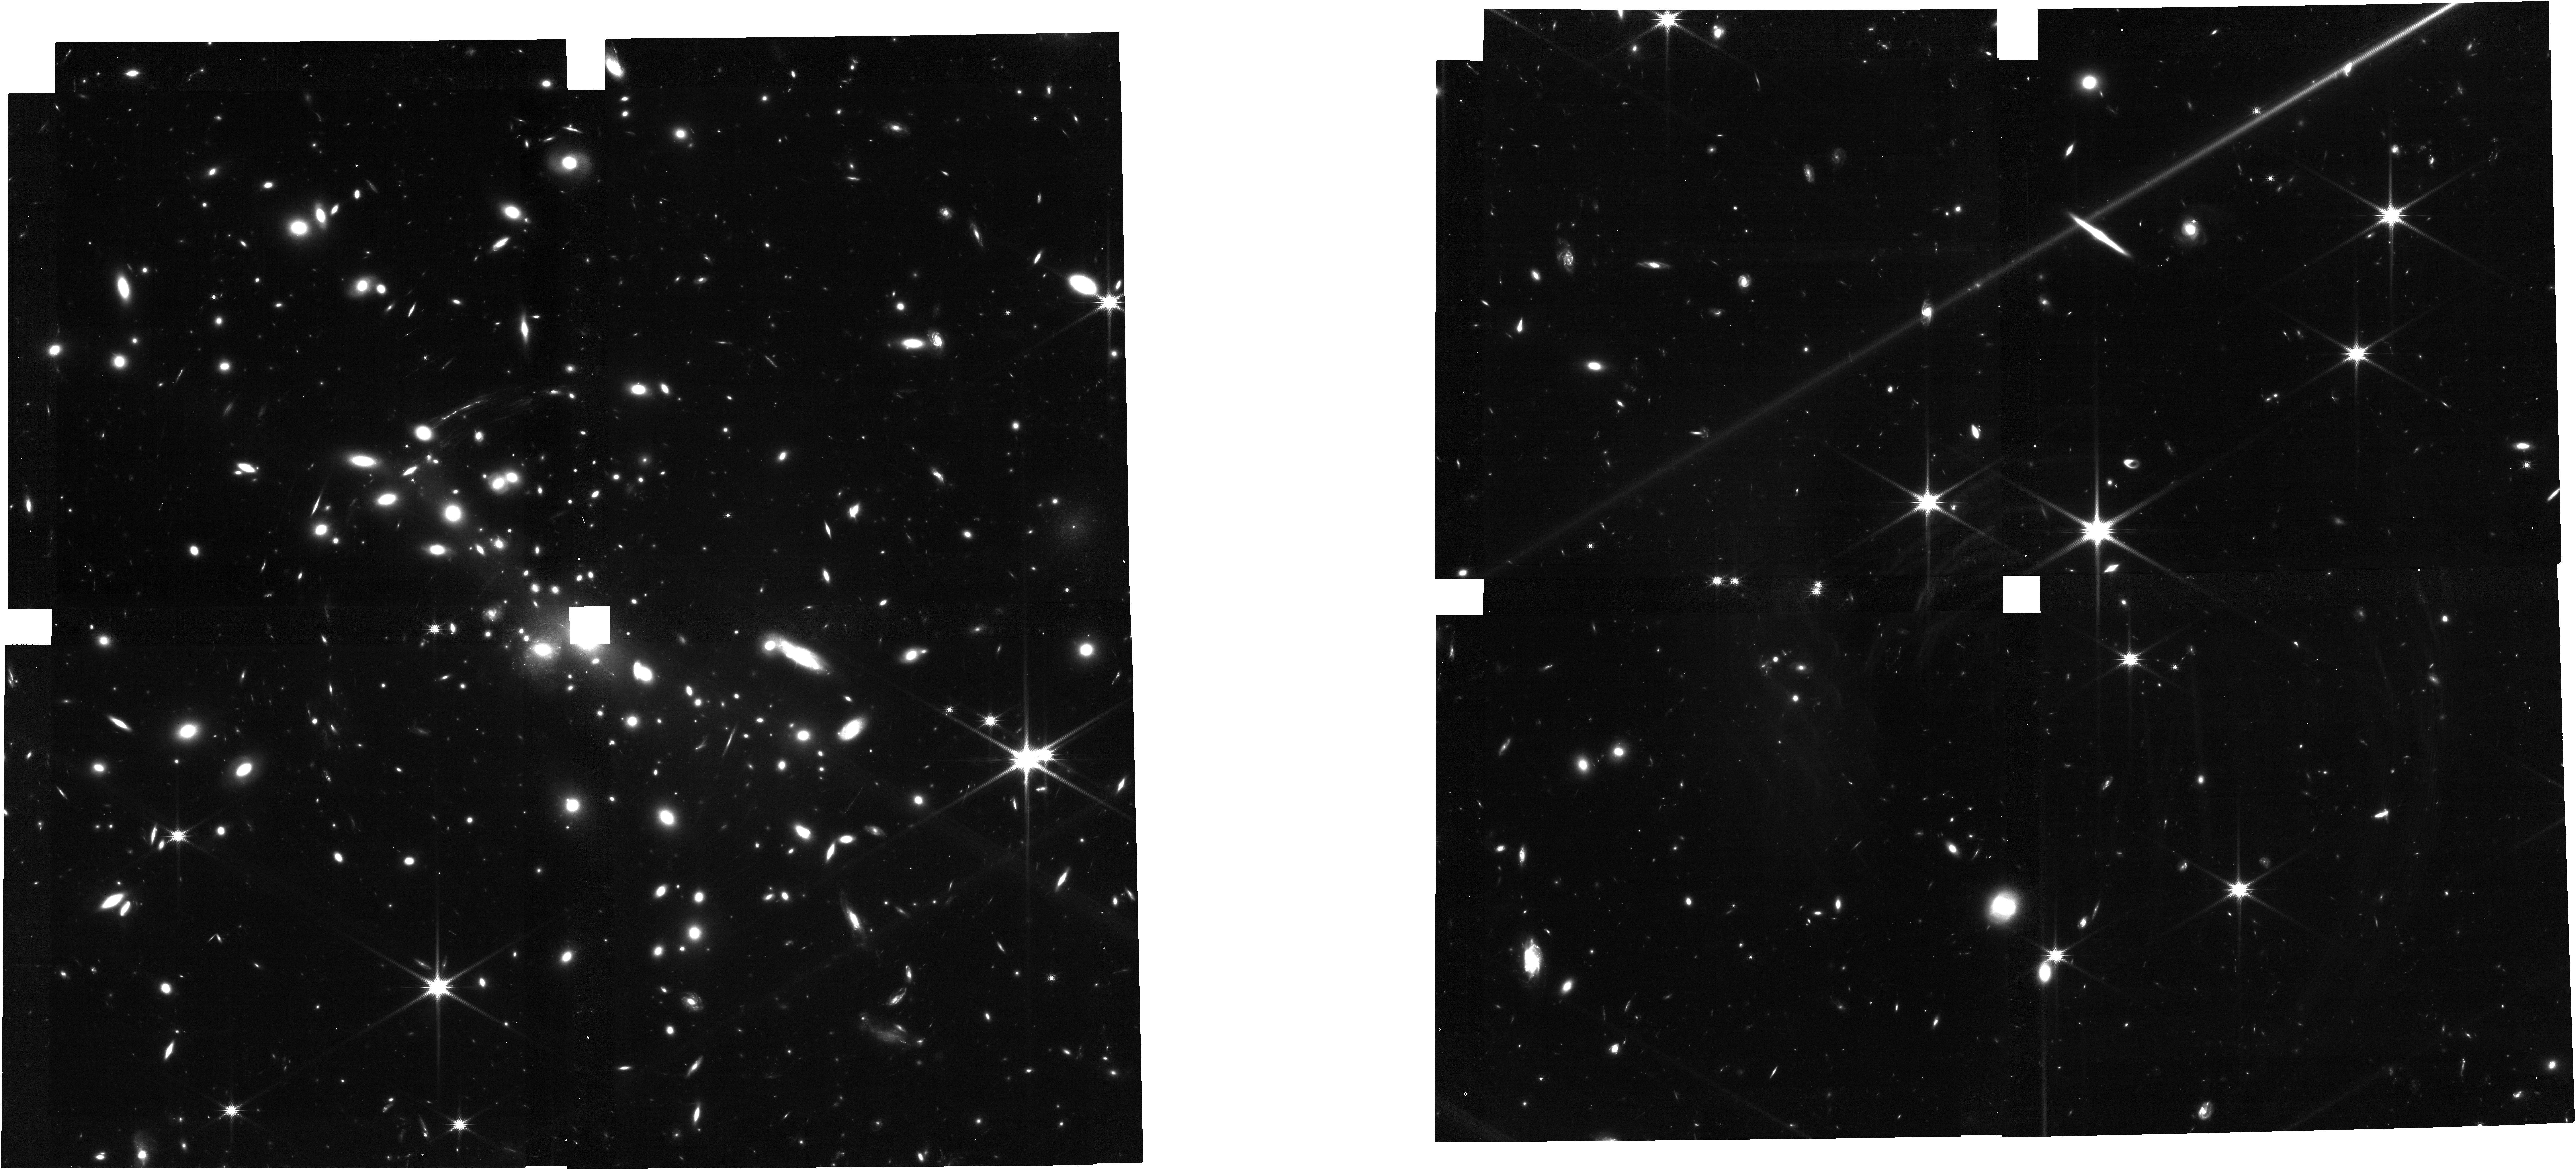
Target: CLG-0451-03
Instrument: NIRCAM
Filter: F150W
Exposure: 53 min
Observation ID: jw05058-o002_t001_nircam_clear-f150w

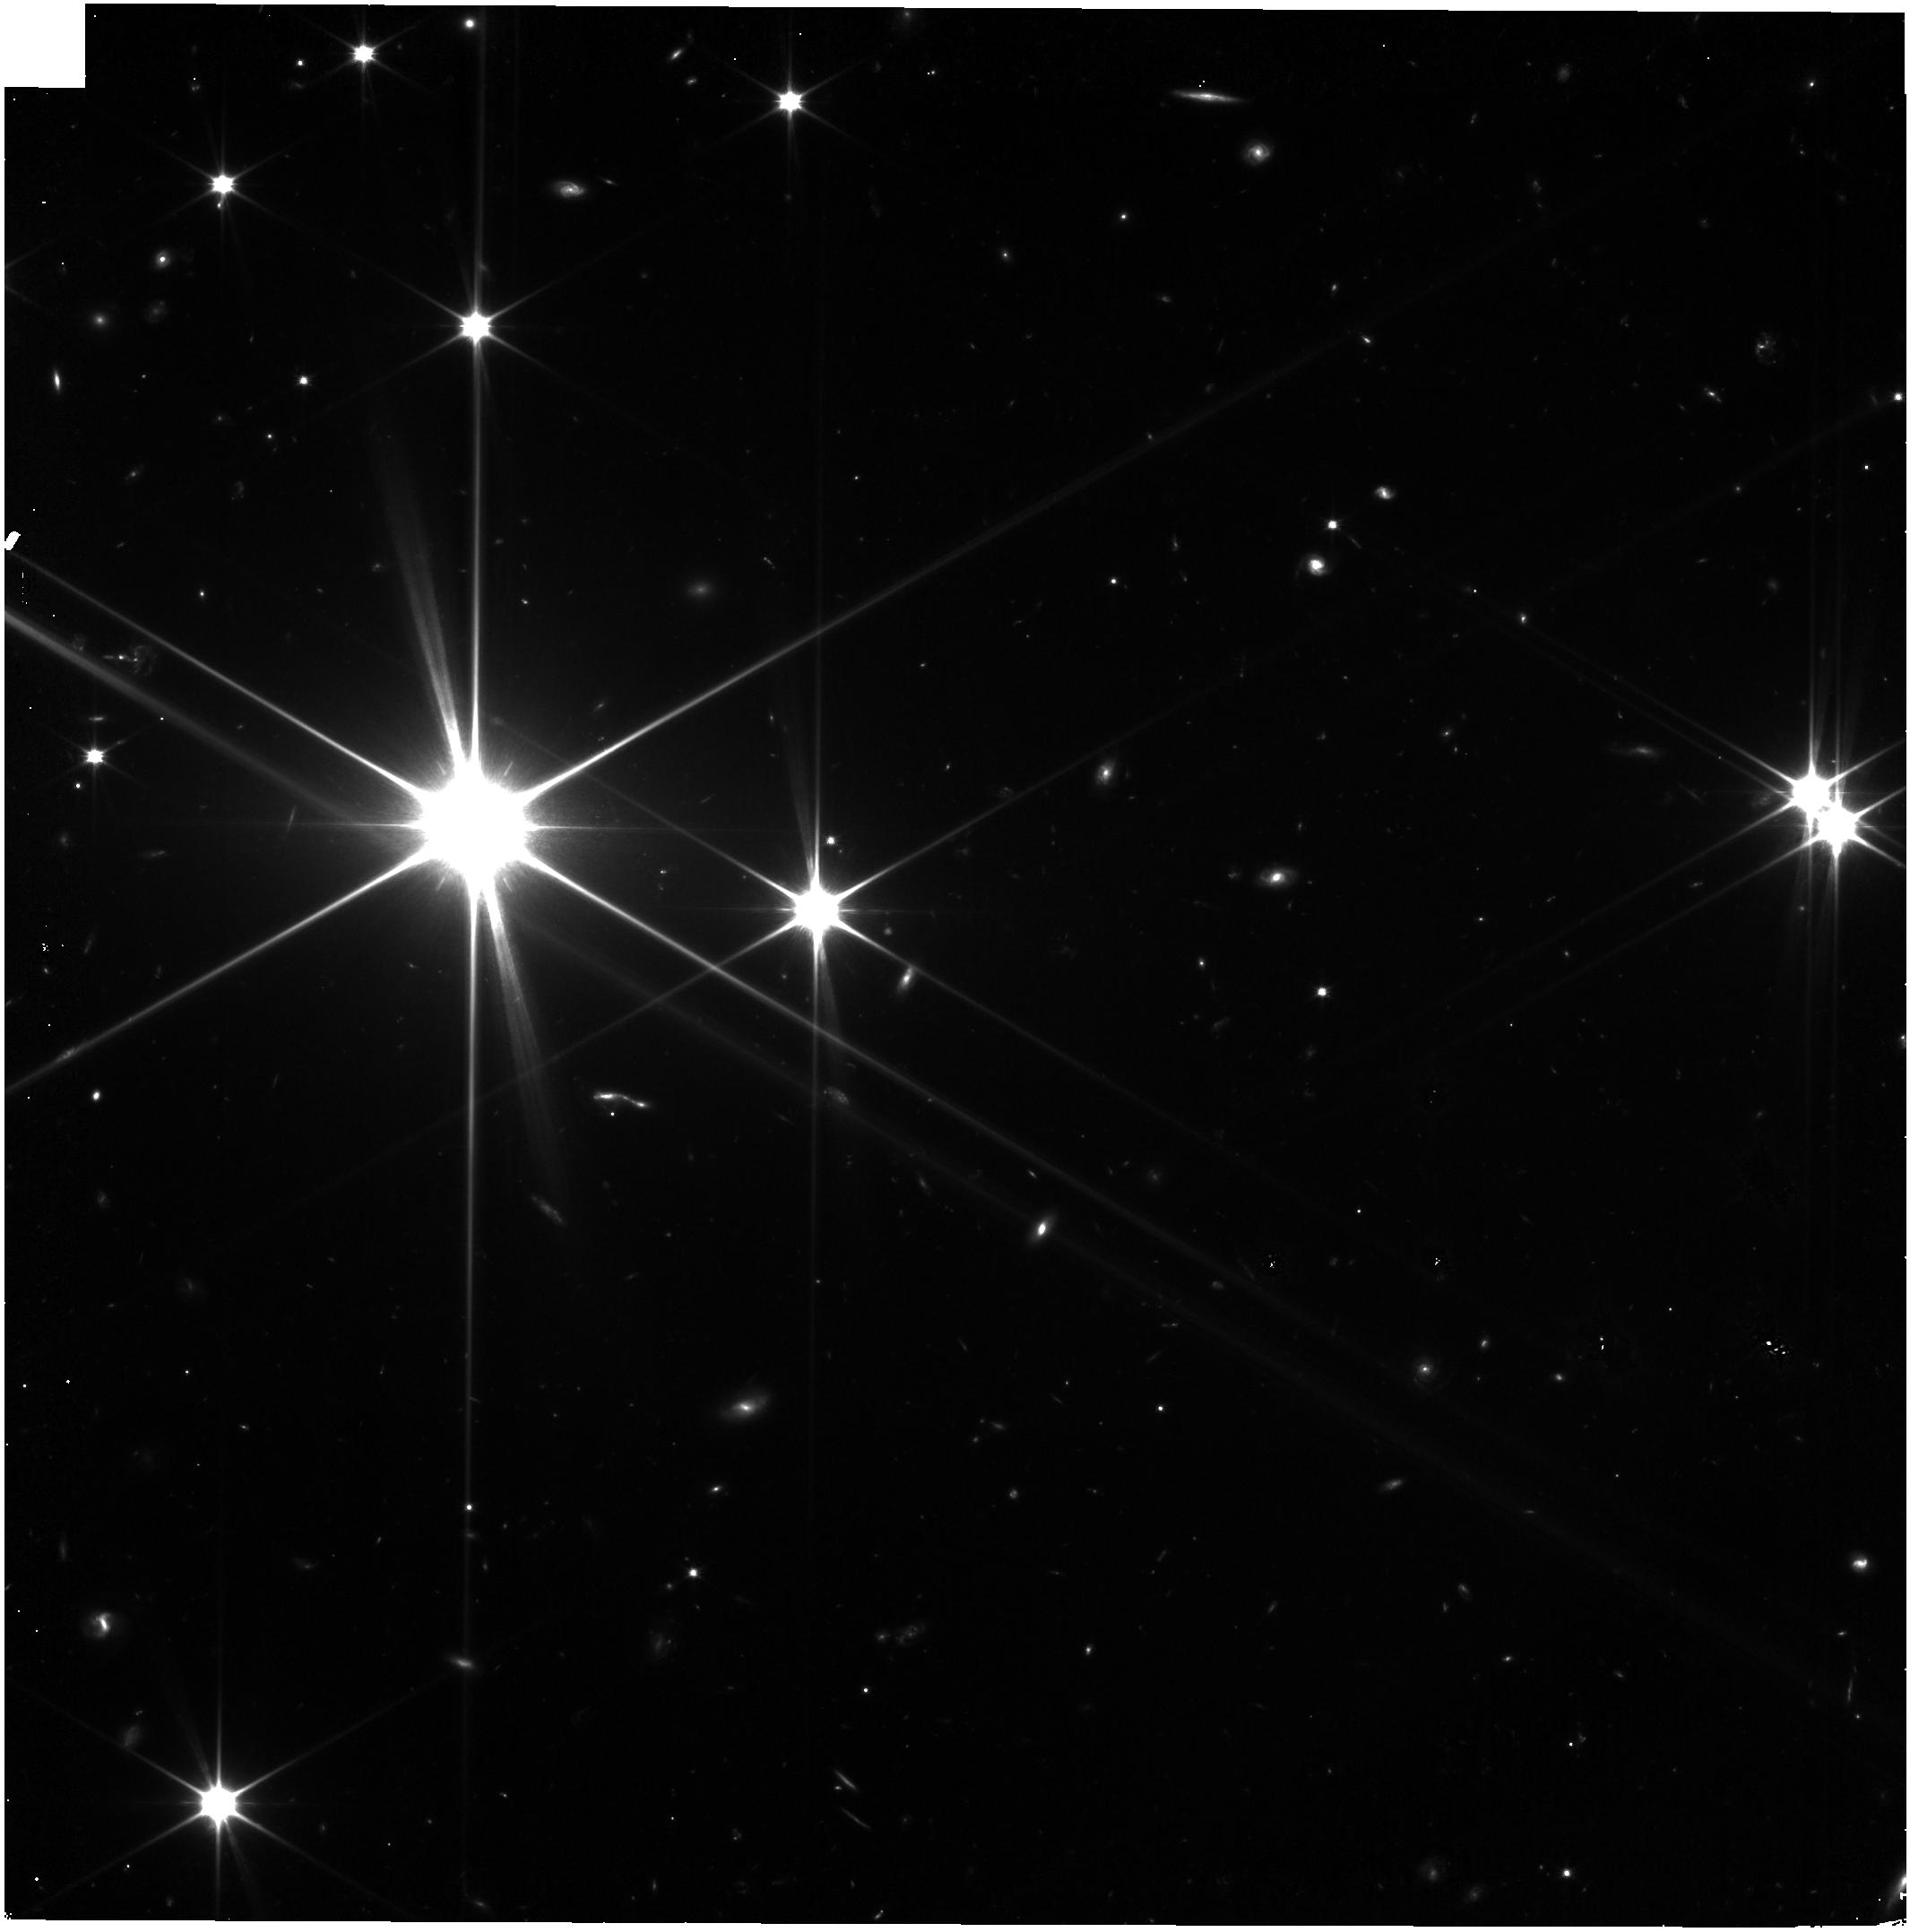
Target: CLG-0451-03
Instrument: NIRISS
Filter: CLEAR+F090W
Exposure: 52 min
Observation ID: jw05058-o003_t001_niriss_clear-f090w

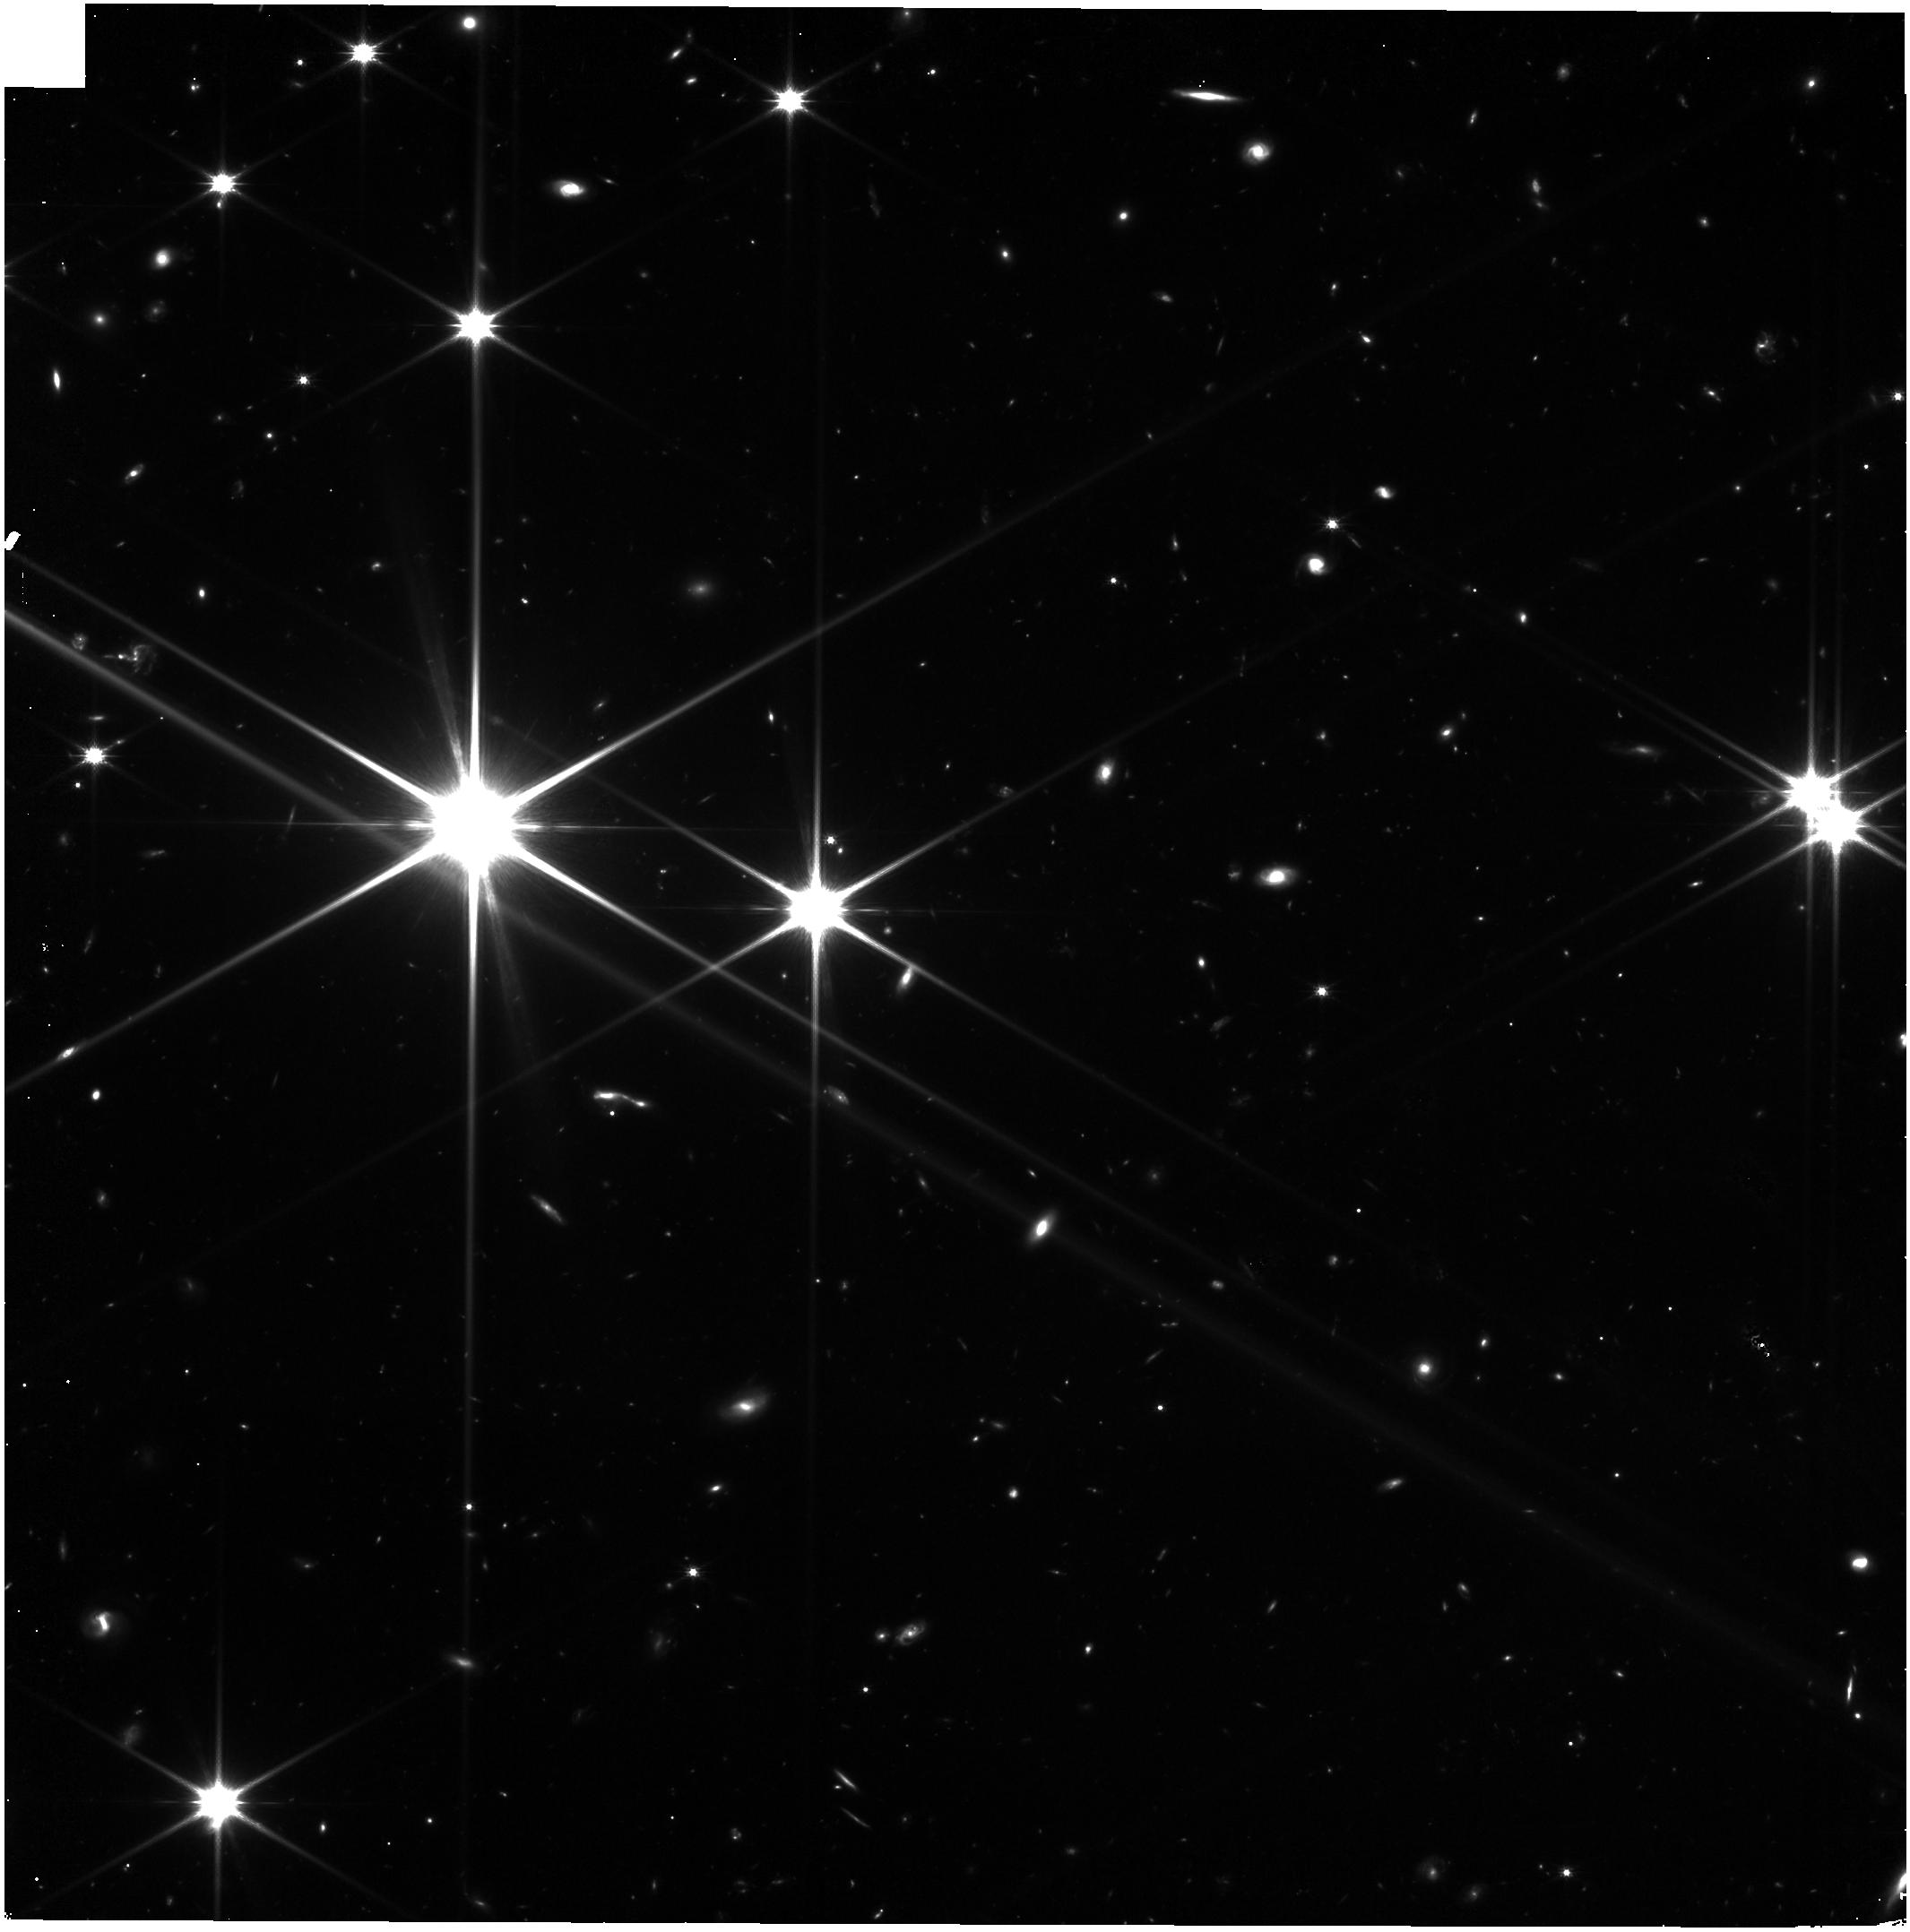
Target: CLG-0451-03
Instrument: NIRISS
Filter: CLEAR+F150W
Exposure: 52 min
Observation ID: jw05058-o001_t001_niriss_clear-f150w

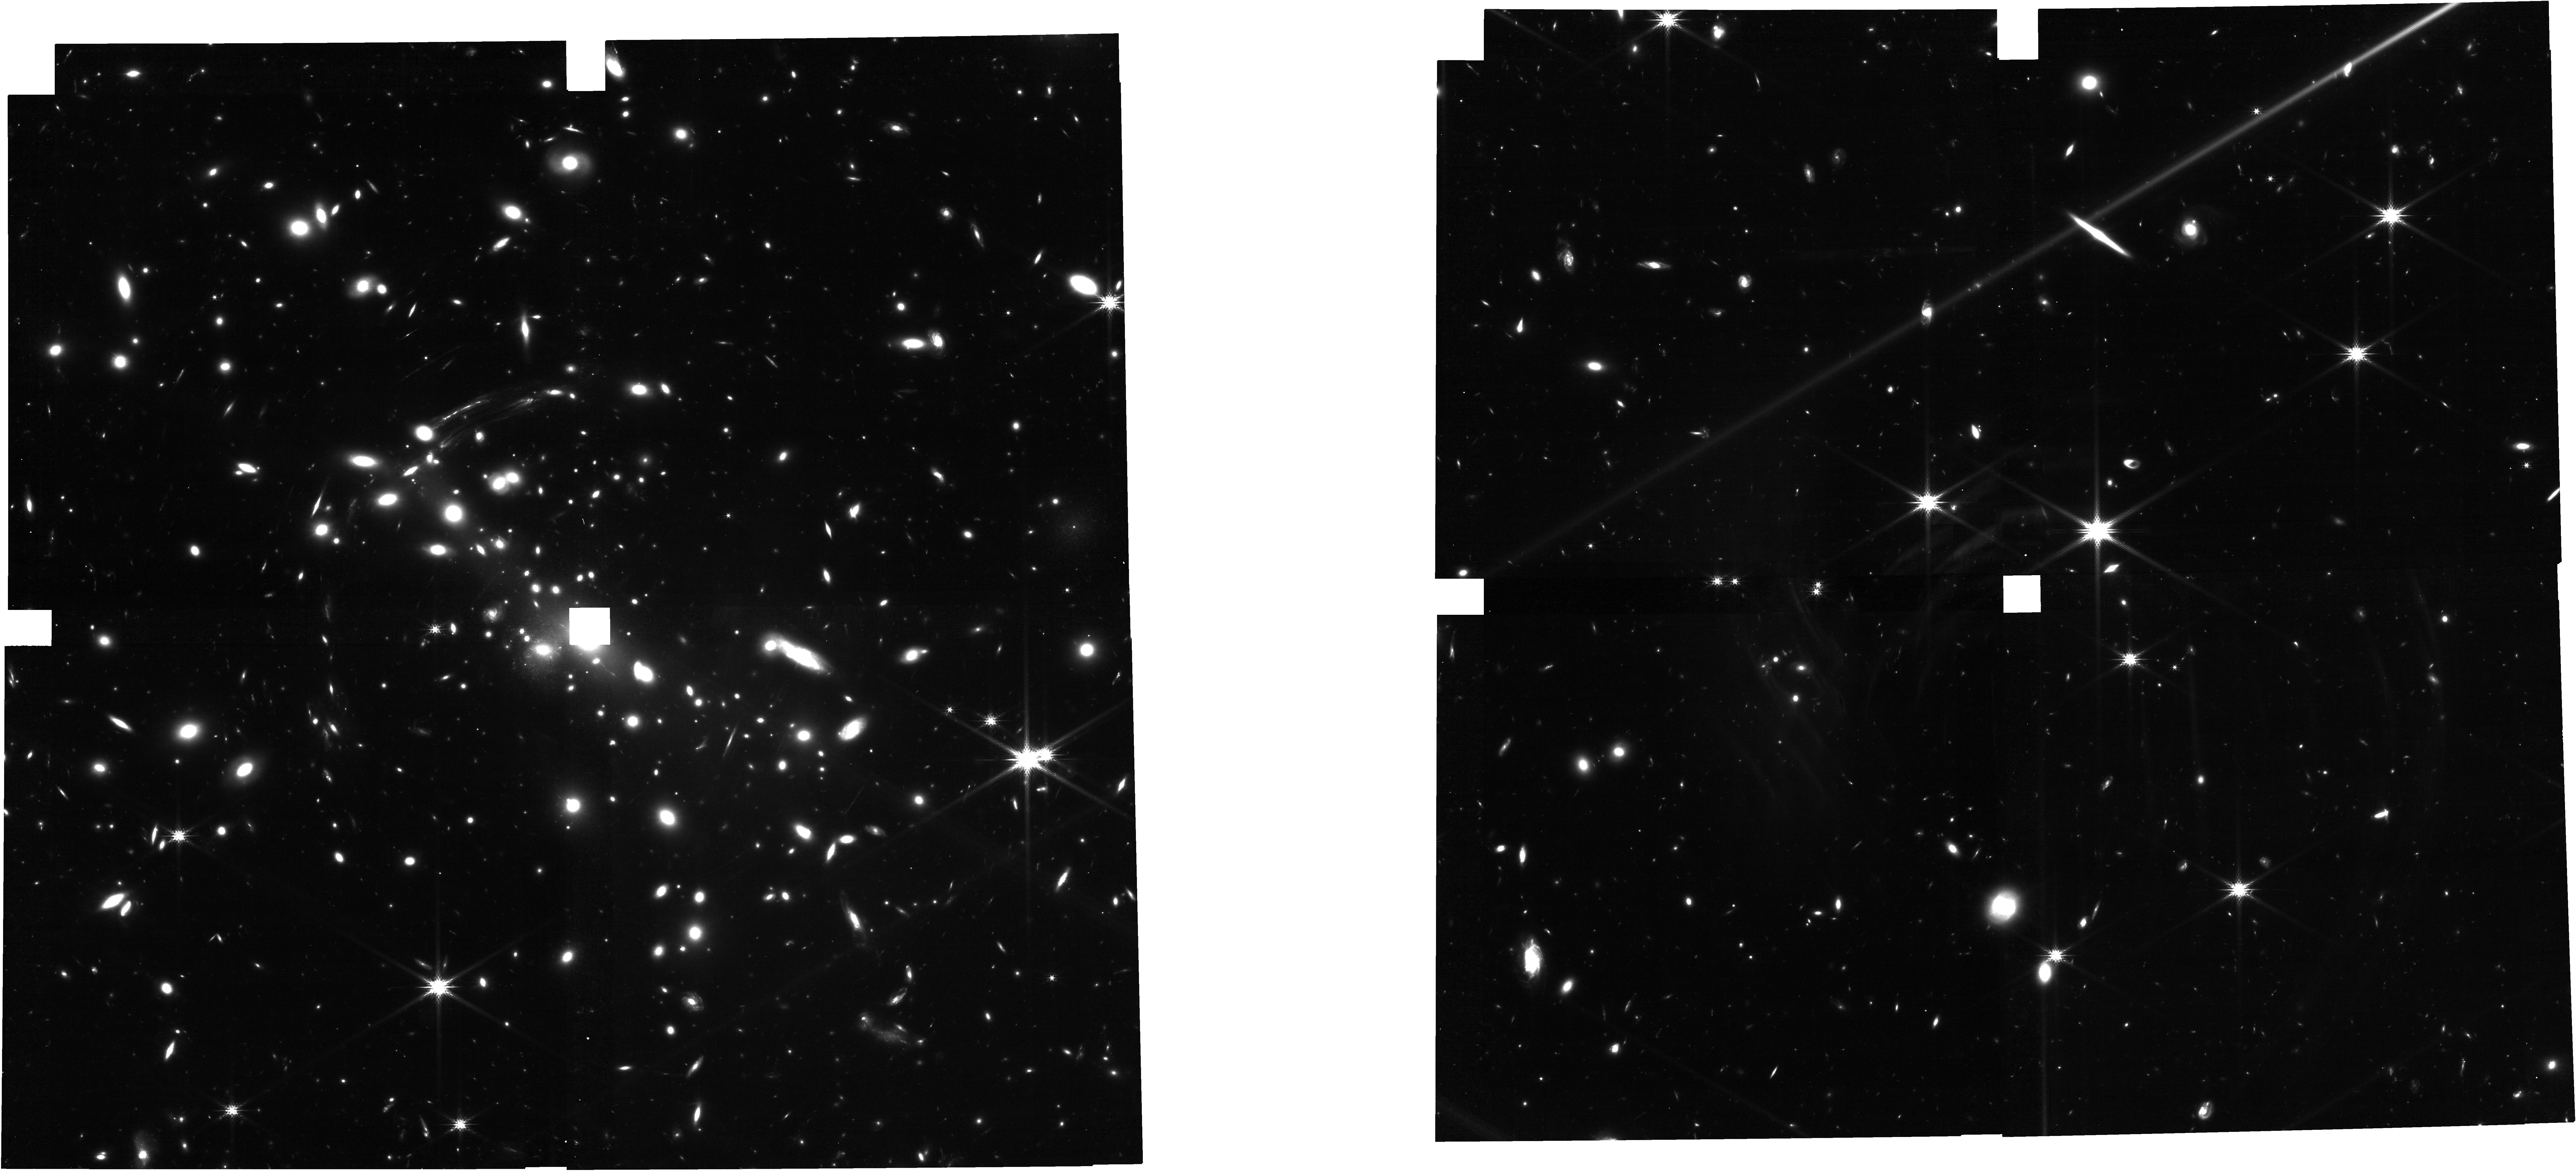
Target: CLG-0451-03
Instrument: NIRCAM
Filter: F200W
Exposure: 53 min
Observation ID: jw05058-o002_t001_nircam_clear-f200w

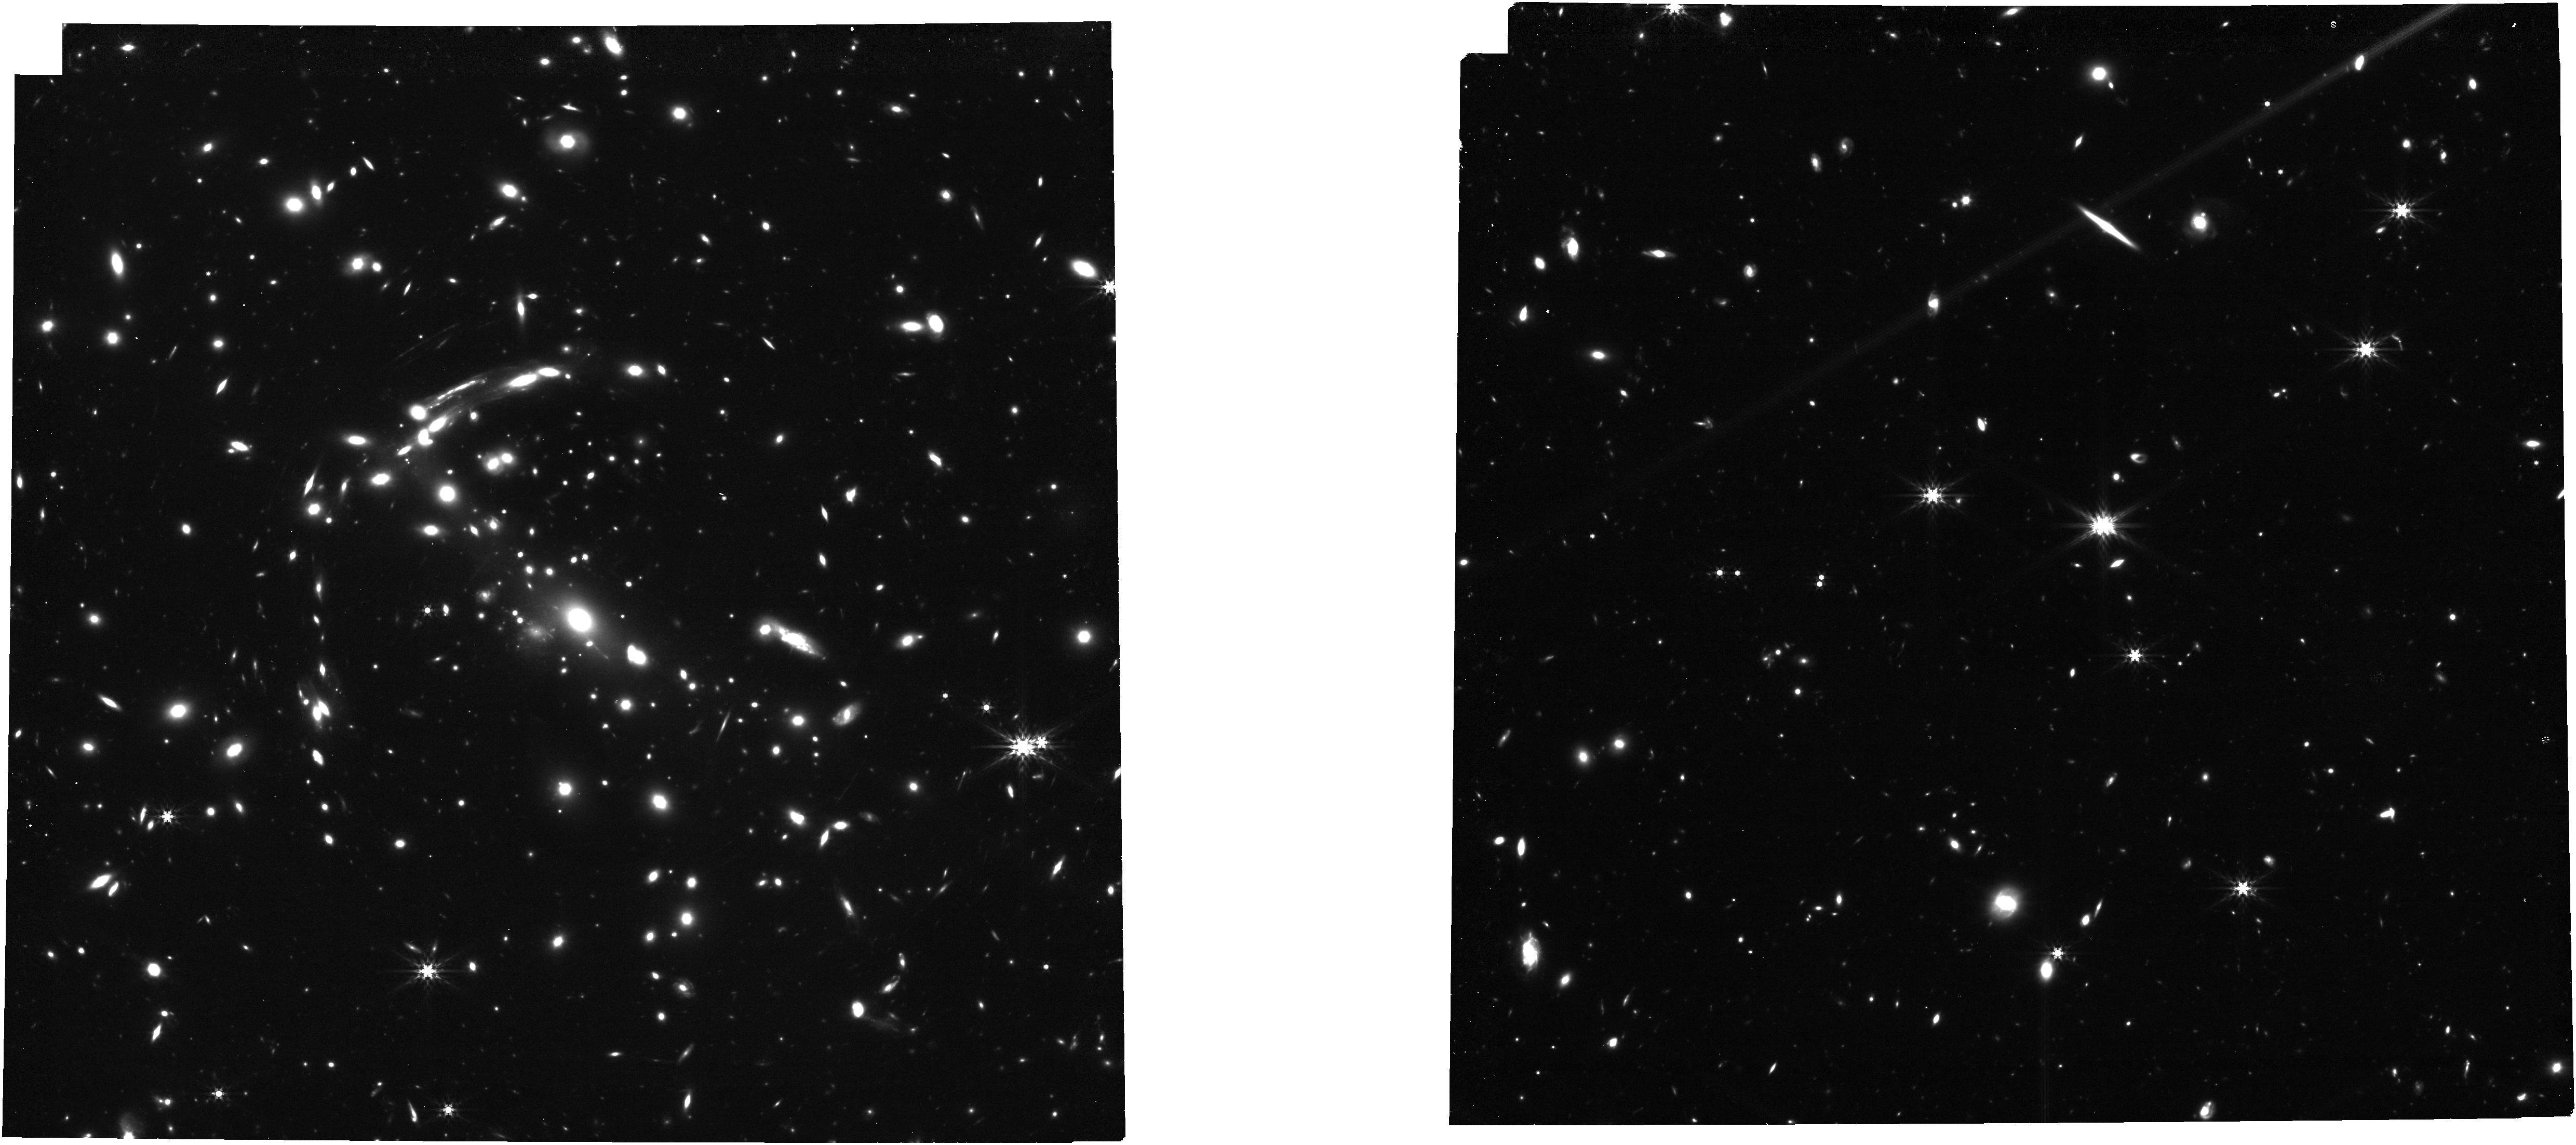
Target: CLG-0451-03
Instrument: NIRCAM
Filter: F444W
Exposure: 53 min
Observation ID: jw05058-o001_t001_nircam_clear-f444w

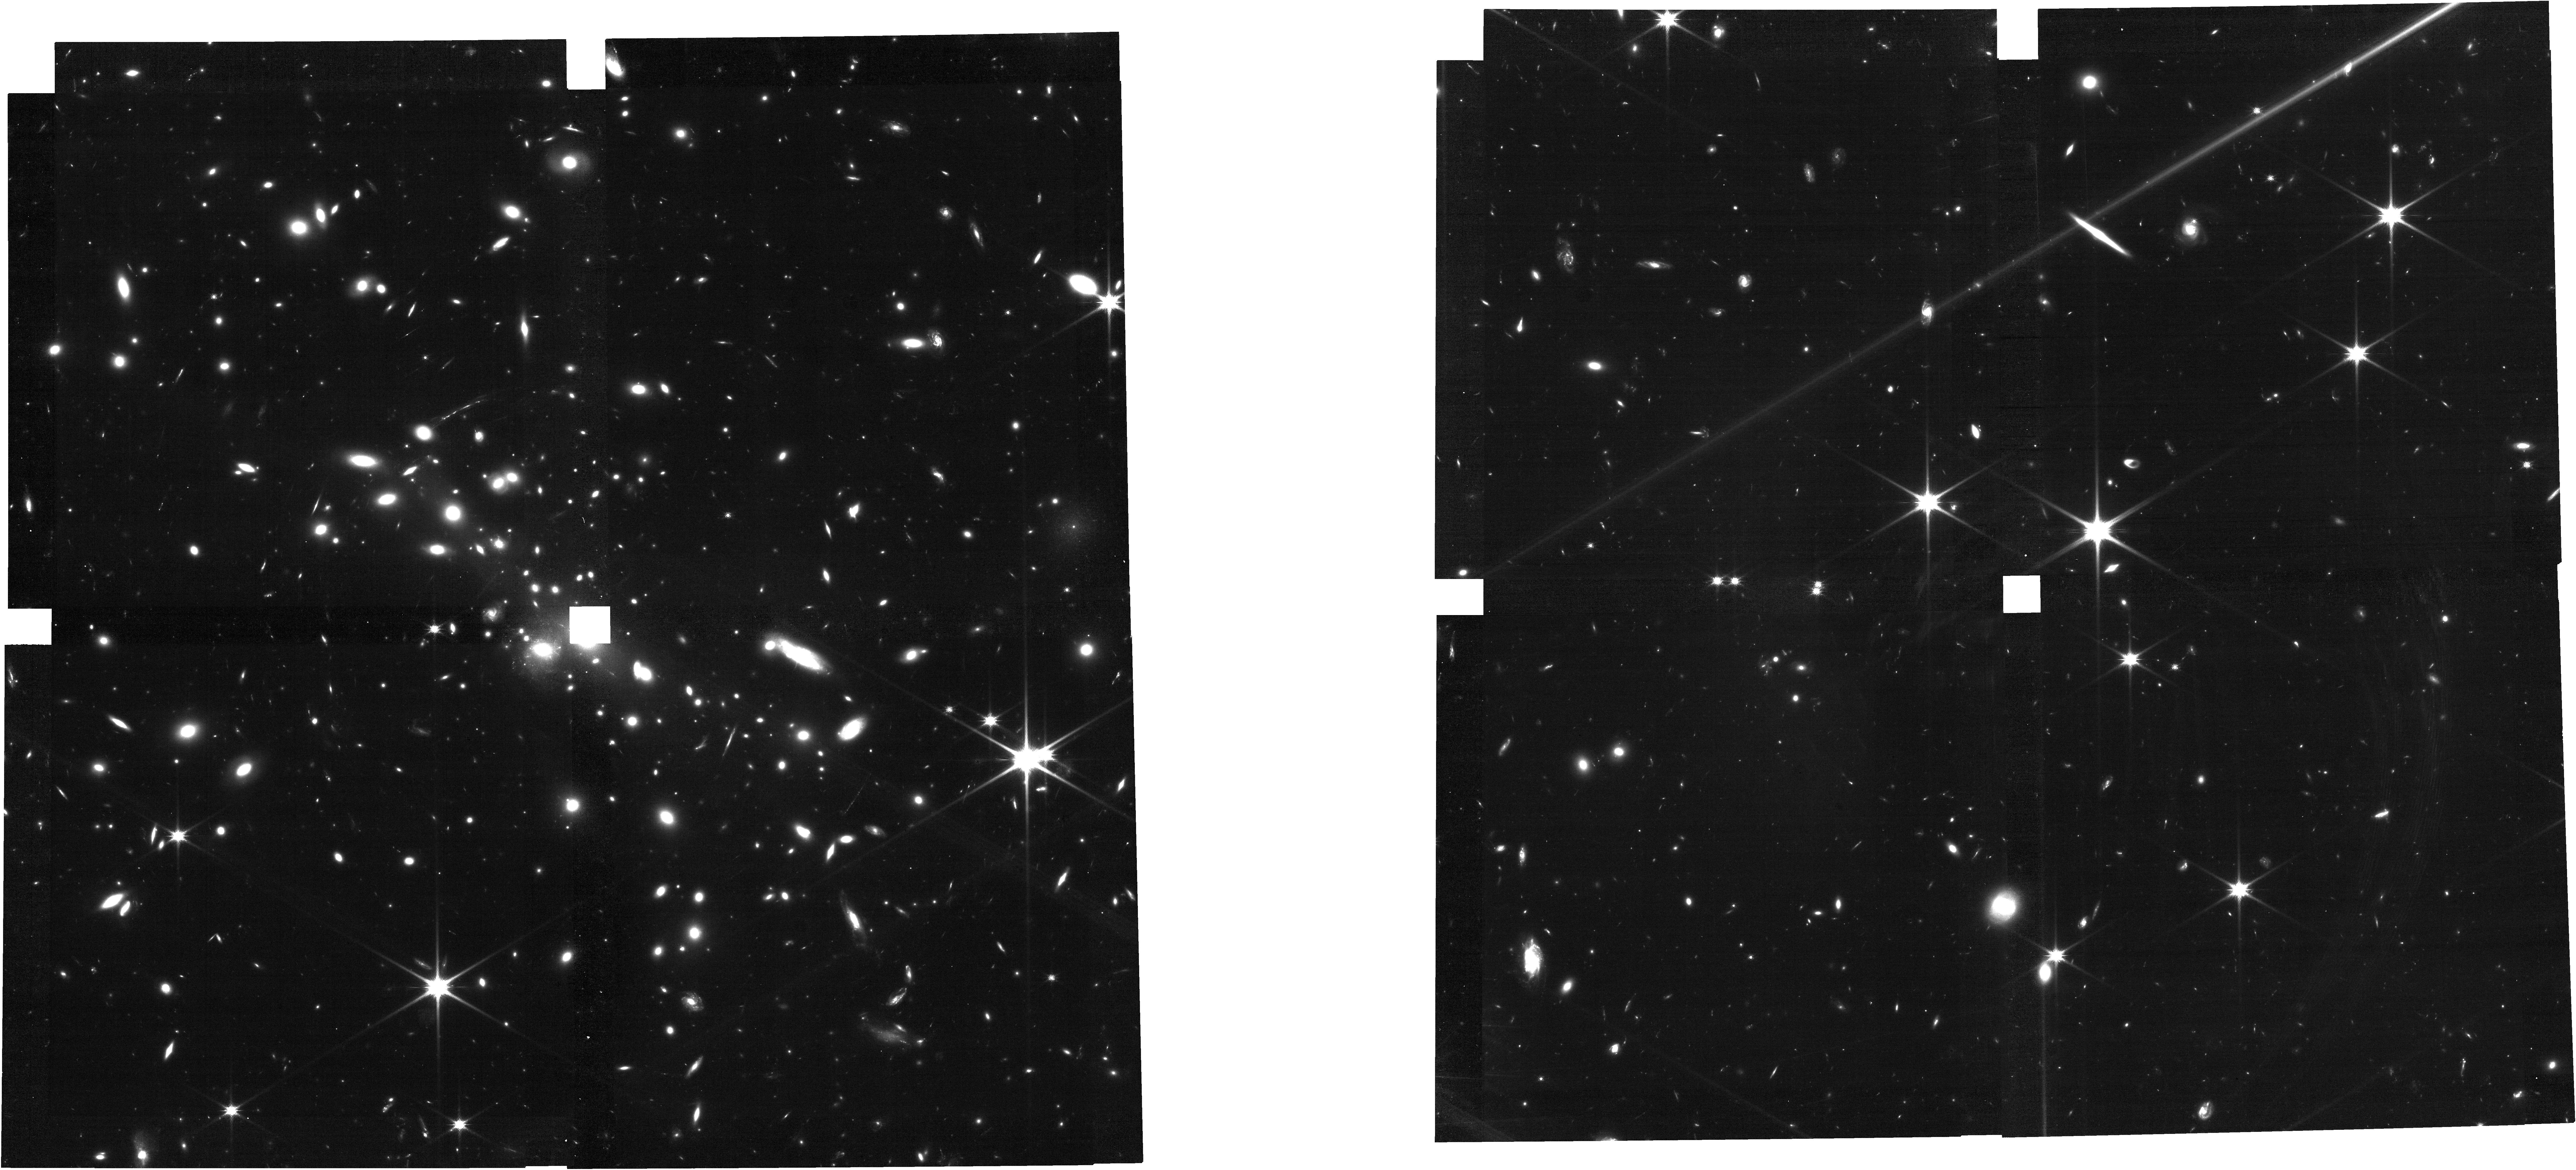
Target: CLG-0451-03
Instrument: NIRCAM
Filter: F115W
Exposure: 53 min
Observation ID: jw05058-o005_t001_nircam_clear-f115w

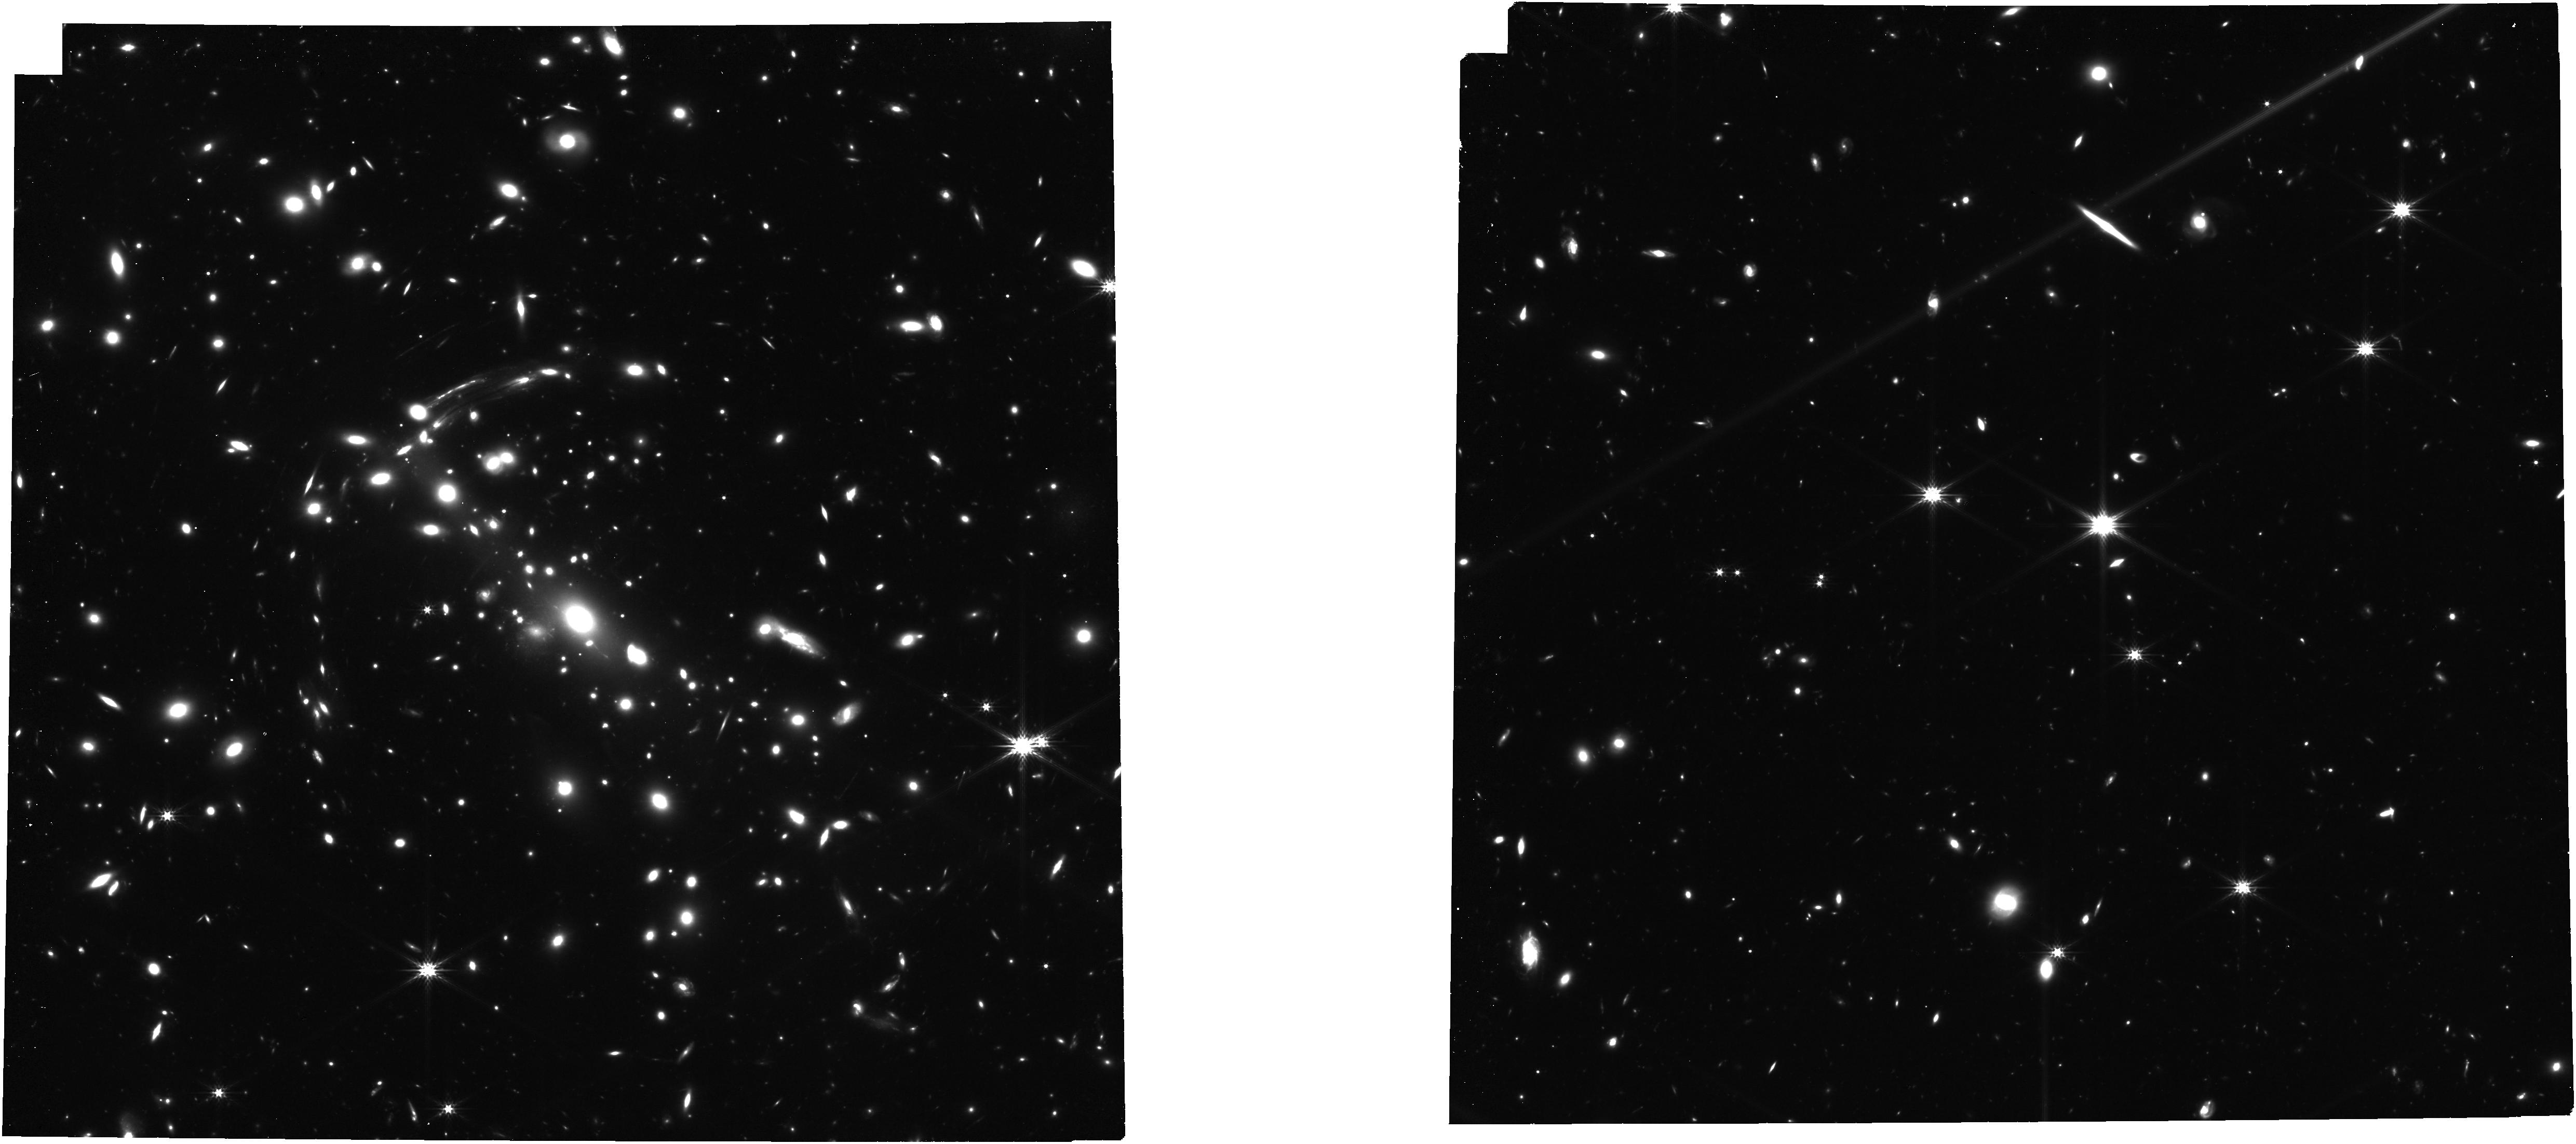
Target: CLG-0451-03
Instrument: NIRCAM
Filter: F277W
Exposure: 53 min
Observation ID: jw05058-o005_t001_nircam_clear-f277w

Early stars -- Properties of lensed stars at z~7 (PI: Furtak, Lukas Jonathan)

Recent years have seen the advent of a new method to directly observe individual stars at cosmological distances through the micro-lensing effect that occurs when a star in a distant lensed galaxy crosses the caustic of a foreground lens. Its unprecedented sensitivity and spatial resolution make JWST the perfect observatory to detect and study these ultra-faint sources and indeed, every JWST observation of a lensing cluster to date has yielded at least one lensed star candidate. We propose here a small pioneering JWST/NIRCam imaging program specifically designed to monitor the highest-redshift caustic-crossing arc known to date in order to detect extremely magnified stars. The target is the spectroscopically confirmed z=6.7 arc in the cluster MS 0451.6-0305. Several characteristics of this arc make it especially well suited for detecting lensed stars: its configuration that makes it cross the caustic not once but twice and therefore yields a very large causic-crossing area in which micro-lensed stars can become observable, and its high-redshift nature which enhances the attainable magnifications. The lensing magnification pushes single stars to observed magnitudes brighter than 29 AB, depths easily achievable with JWST. Our program will not only crown the new highest-redshfit stars observed to date, but also for the first time directly constrain the radii of individual stars on such cosmological distances.